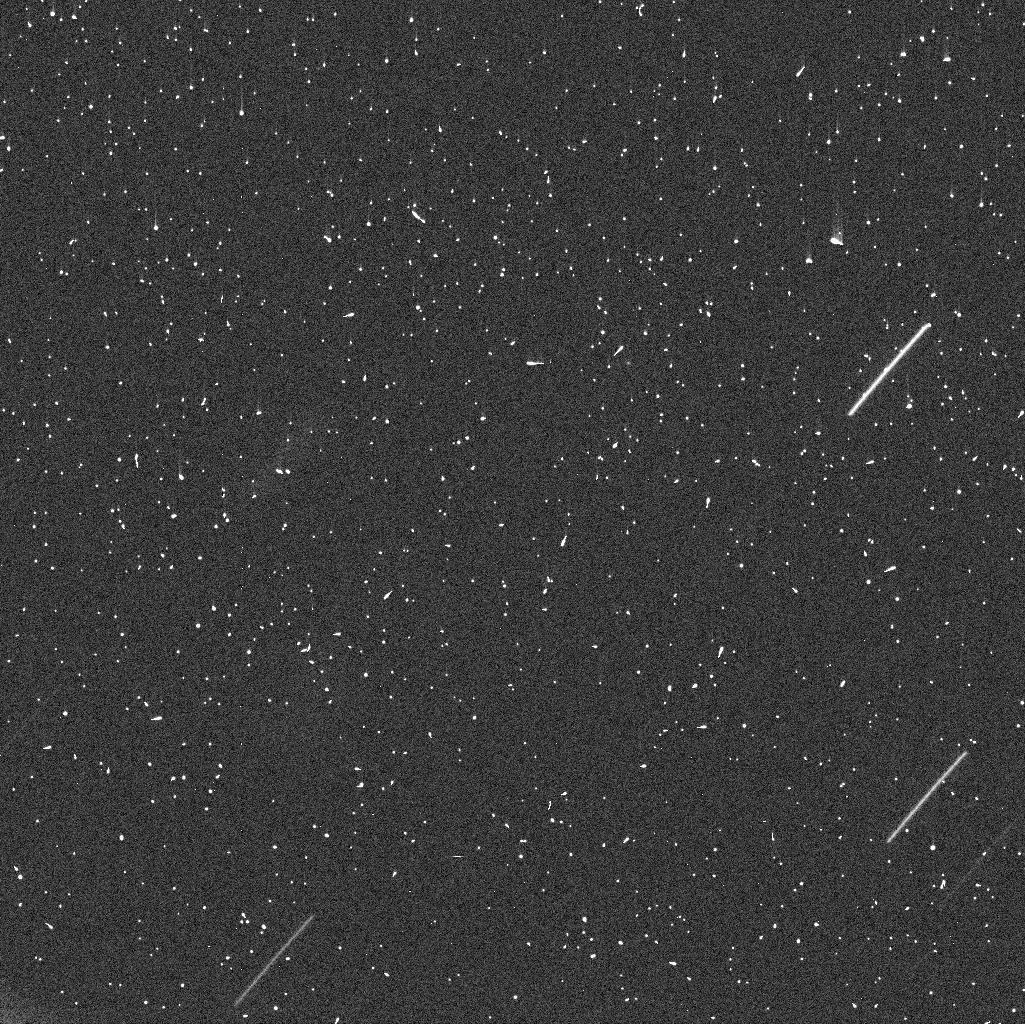
Target: 41P
Instrument: WFC3/UVIS
Filter: F475W
Exposure: 7 min
Observation ID: idr108omq

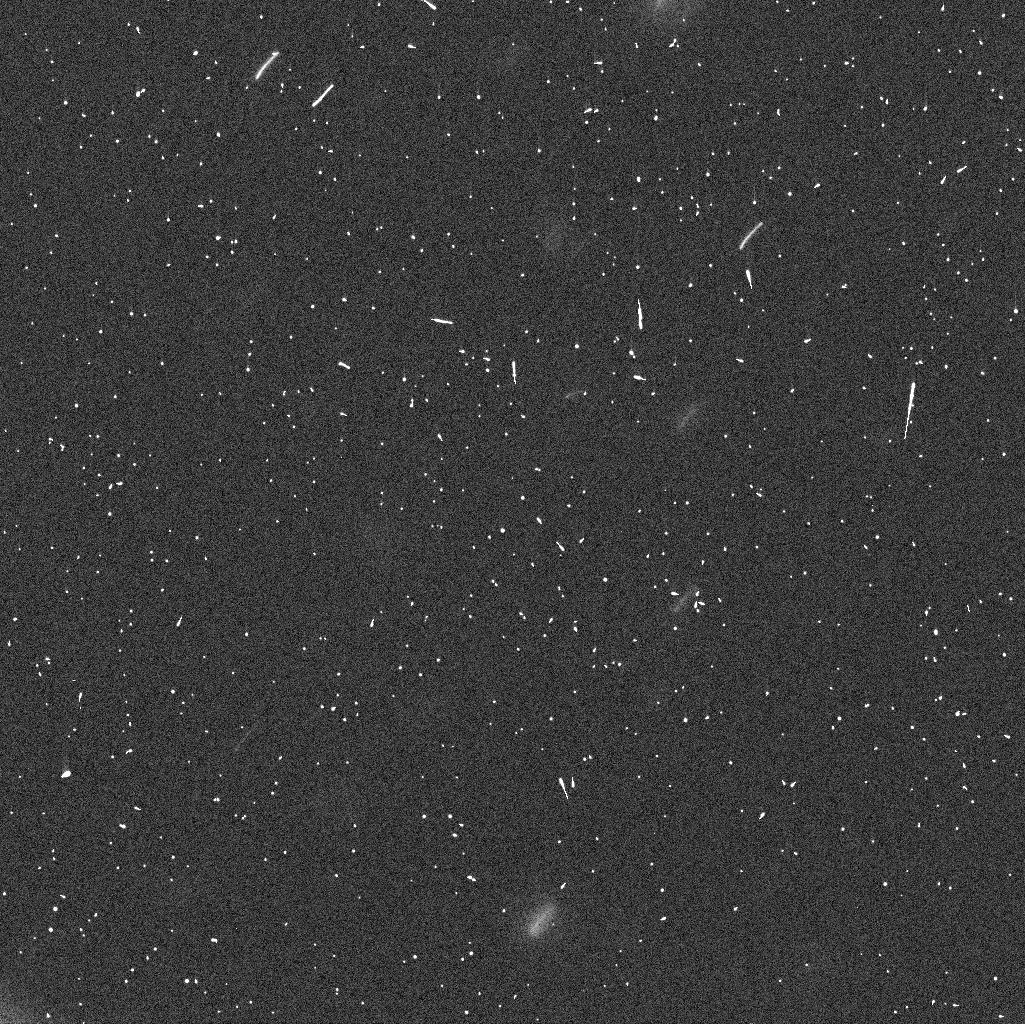
Target: 41P
Instrument: WFC3/UVIS
Filter: F350LP
Exposure: 3 min
Observation ID: idr102d7q

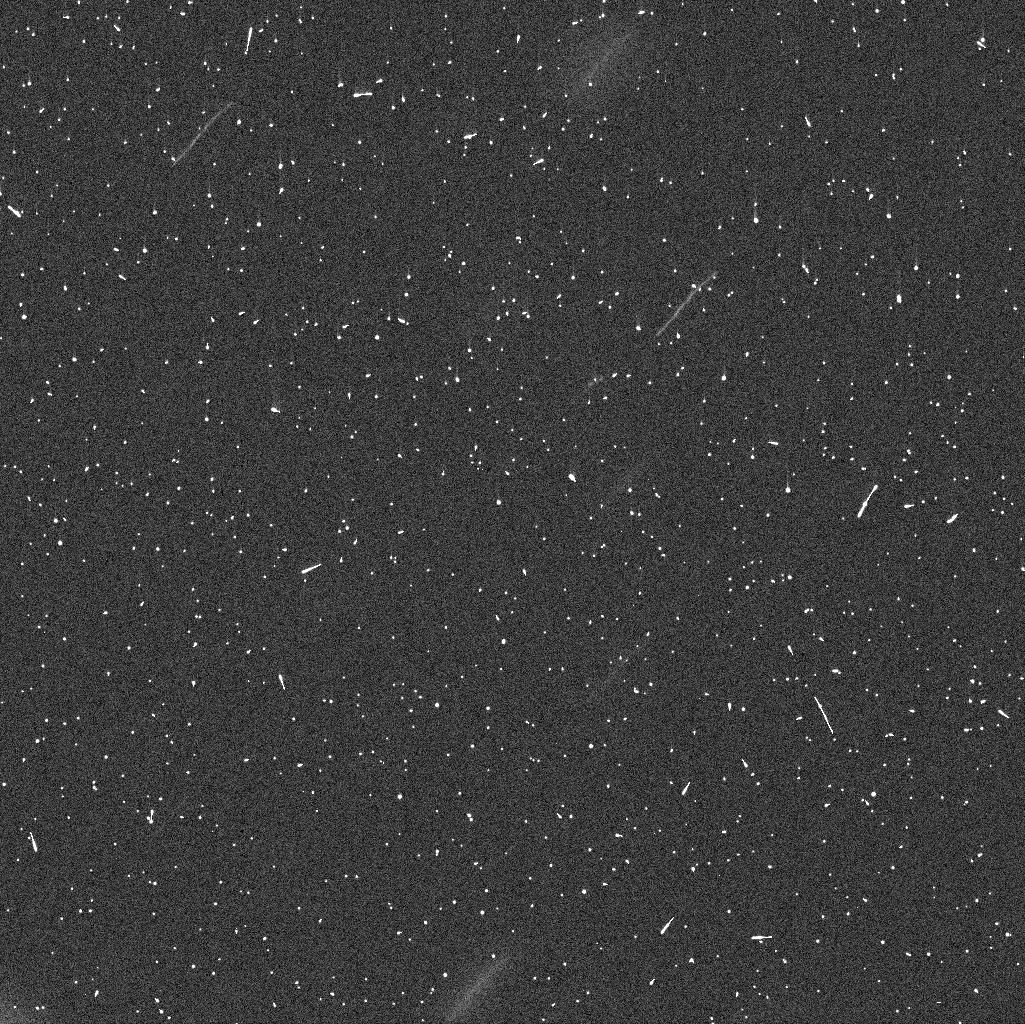
Target: 41P
Instrument: WFC3/UVIS
Filter: F625W
Exposure: 6 min
Observation ID: idr102d6q

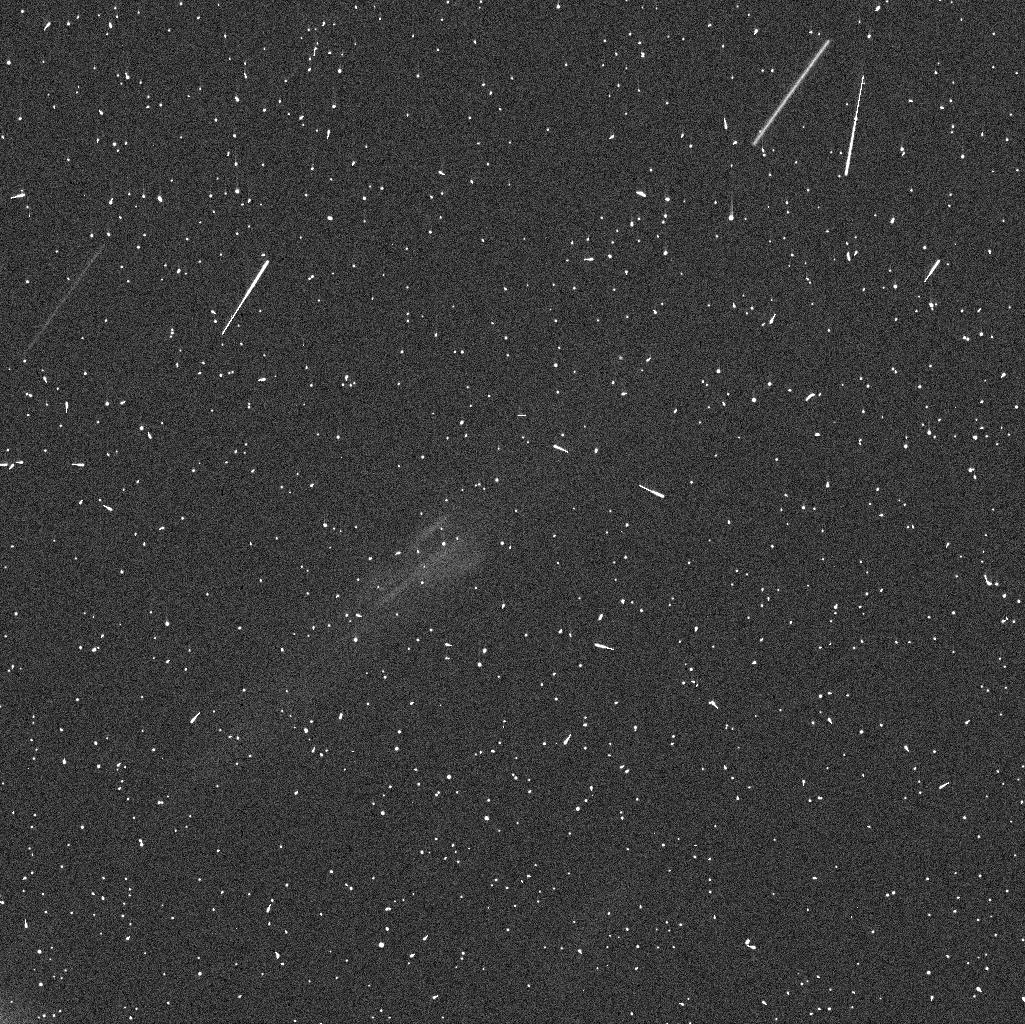
Target: 41P
Instrument: WFC3/UVIS
Filter: F475W
Exposure: 7 min
Observation ID: idr107neq

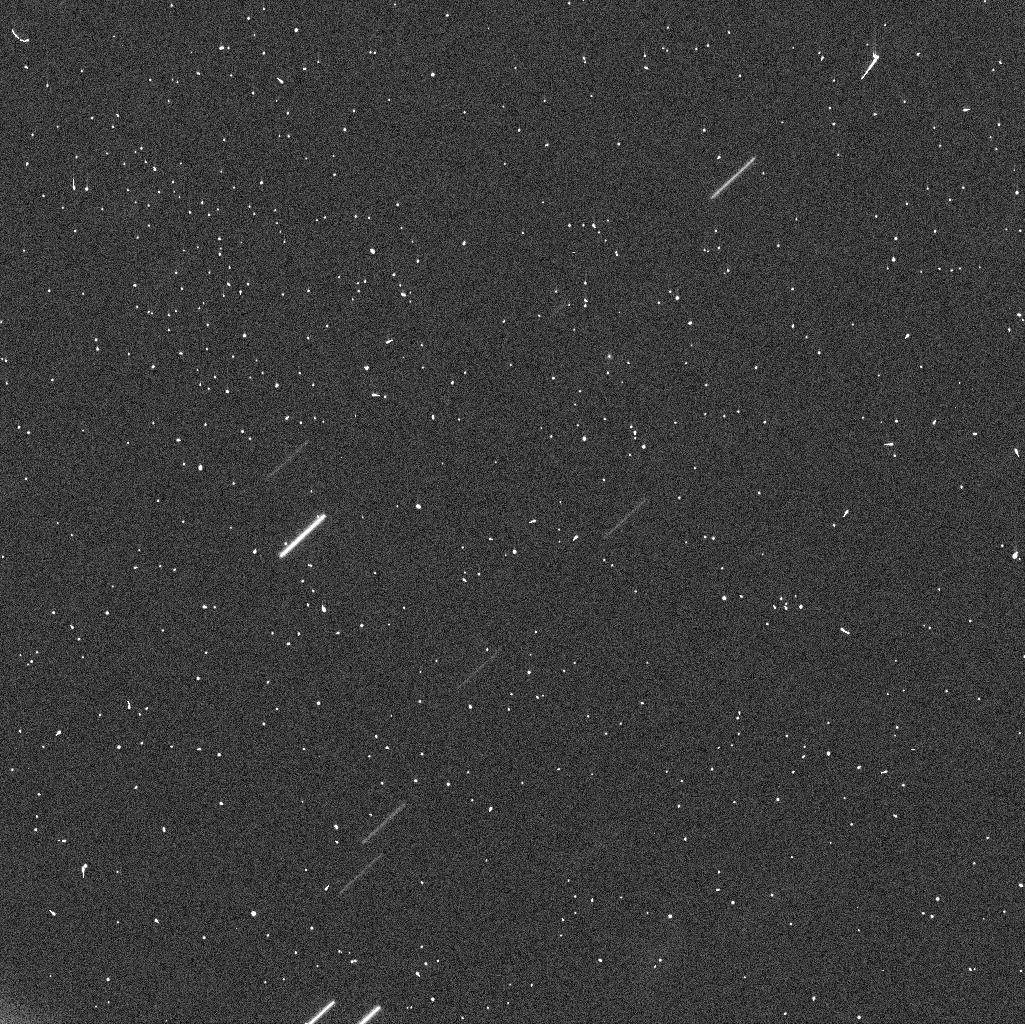
Target: 41P
Instrument: WFC3/UVIS
Filter: F350LP
Exposure: 3 min
Observation ID: idr105jnq

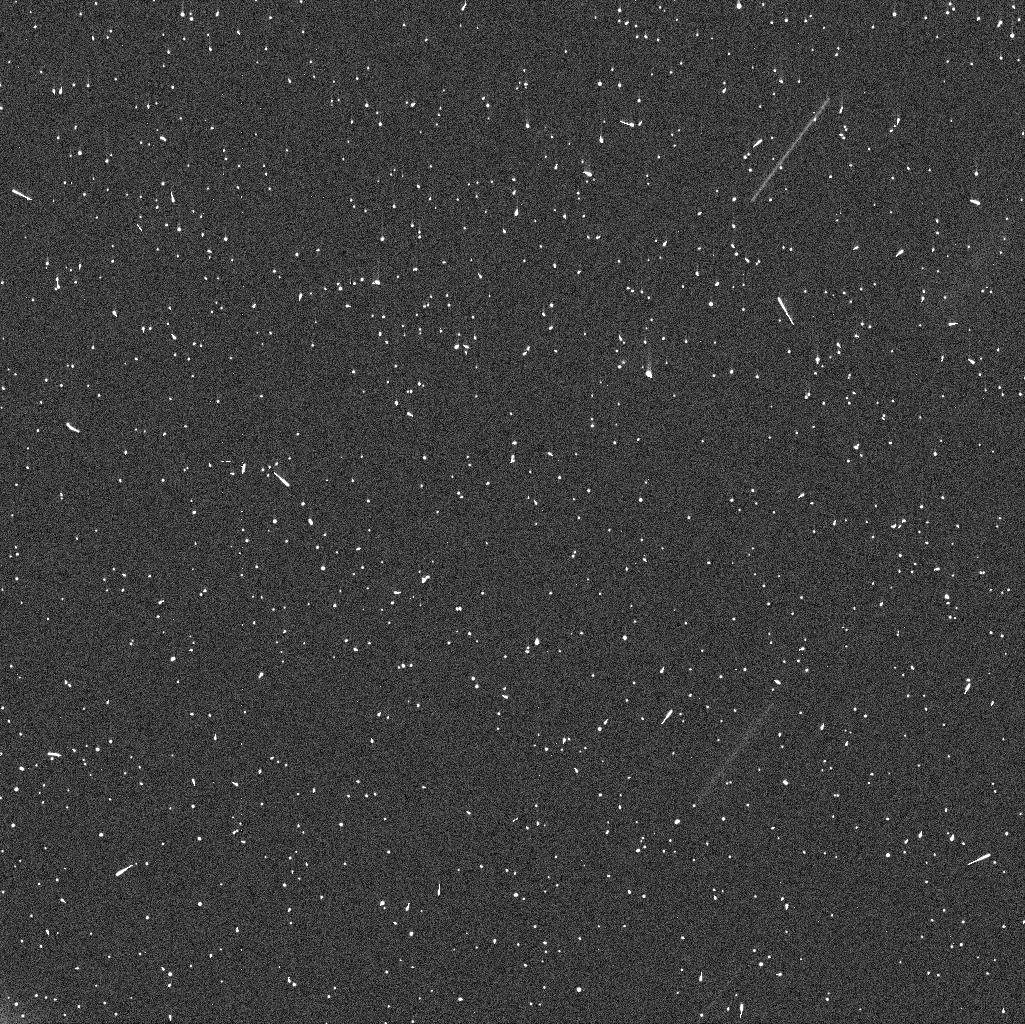
Target: 41P
Instrument: WFC3/UVIS
Filter: F475W
Exposure: 7 min
Observation ID: idr103f6q

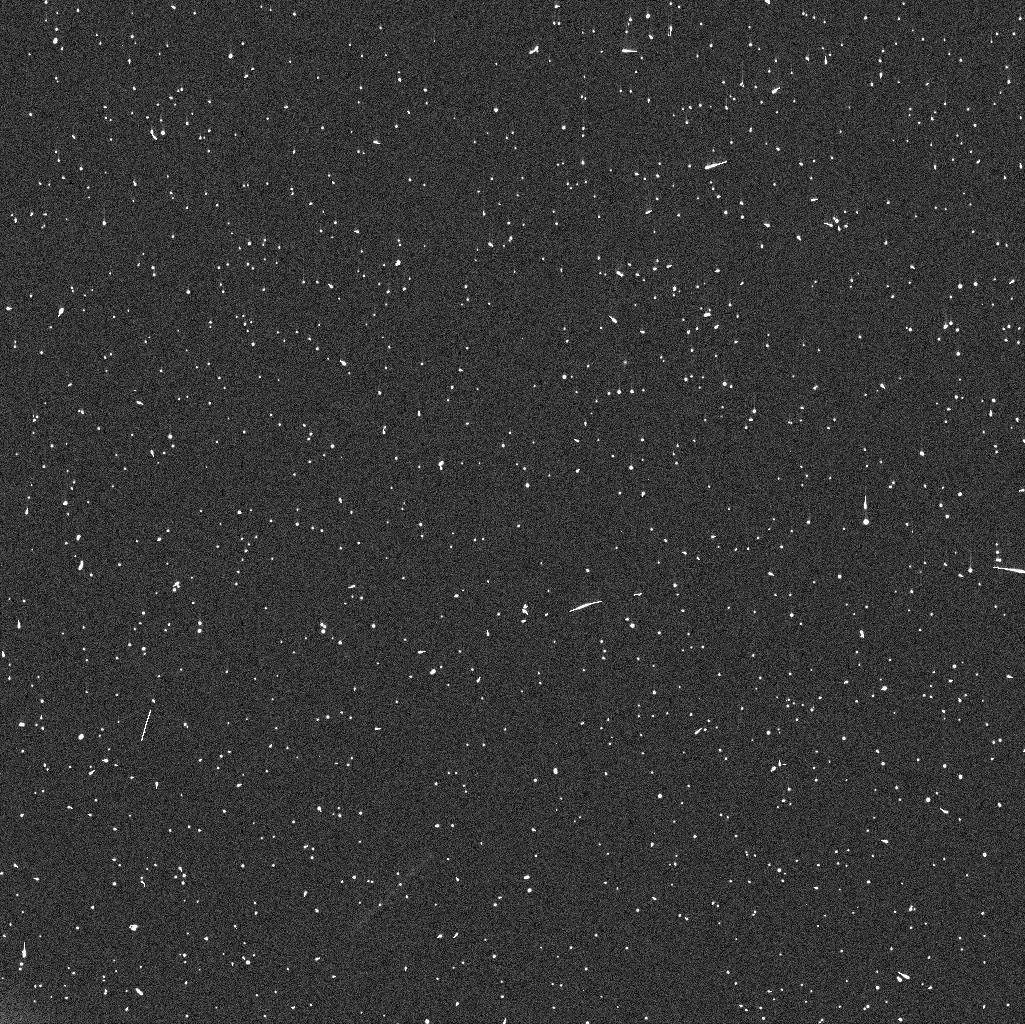
Target: 41P
Instrument: WFC3/UVIS
Filter: F475W
Exposure: 7 min
Observation ID: idr101byq

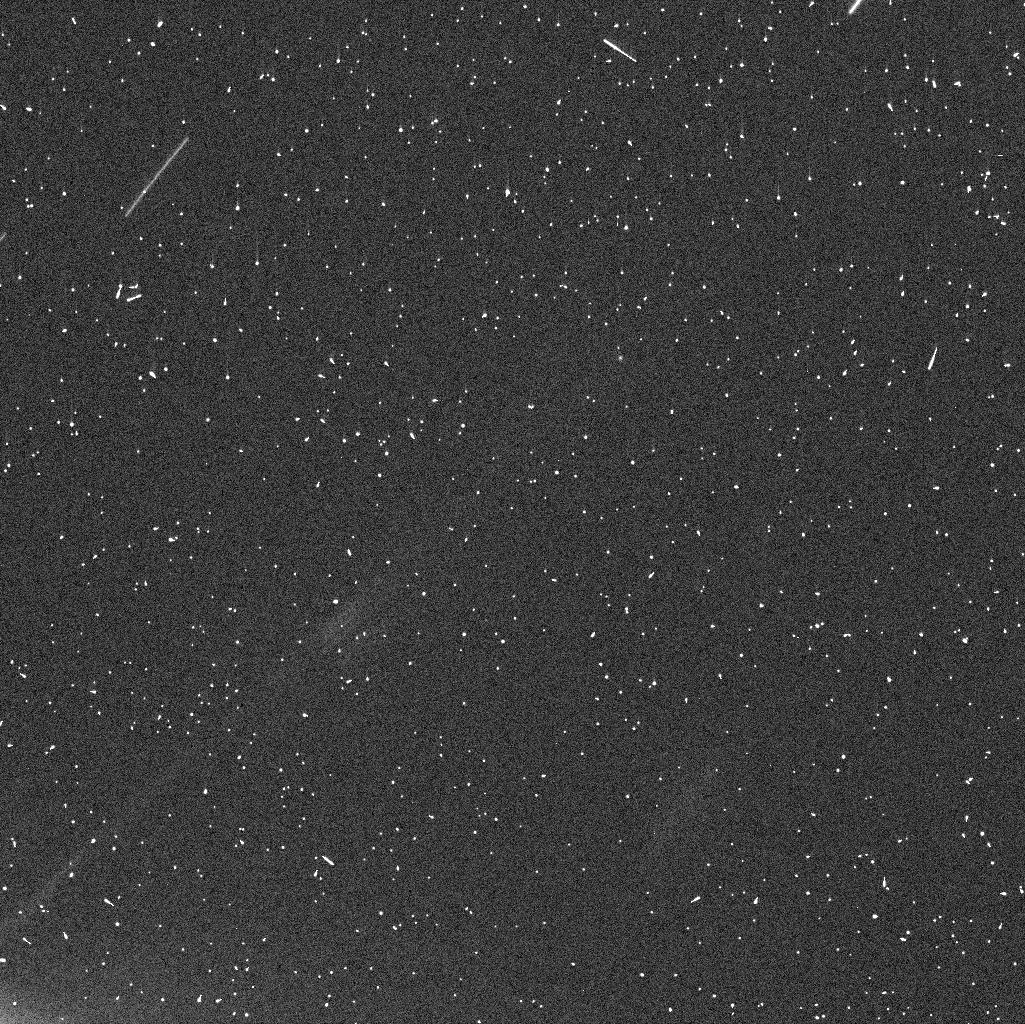
Target: 41P
Instrument: WFC3/UVIS
Filter: F625W
Exposure: 6 min
Observation ID: idr107nfq

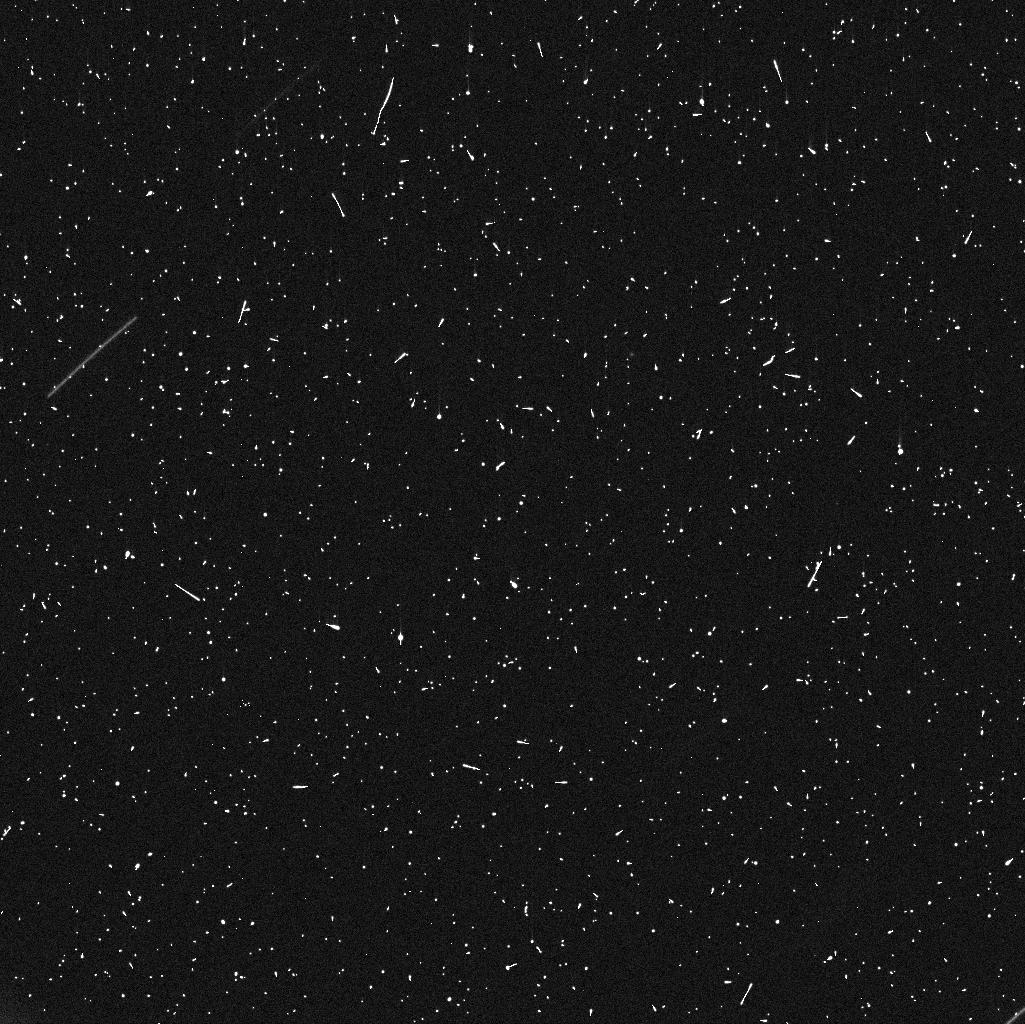
Target: 41P
Instrument: WFC3/UVIS
Filter: F475W
Exposure: 7 min
Observation ID: idr110raq

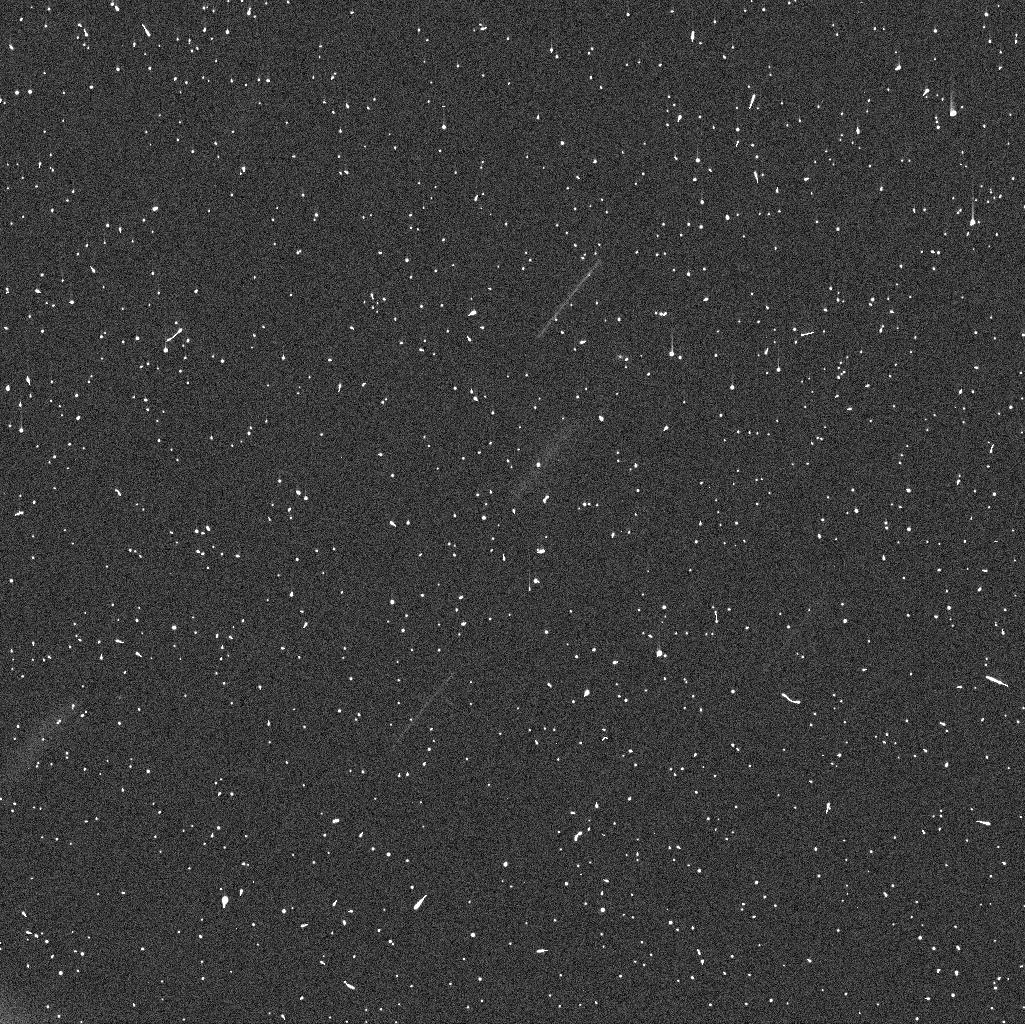
Target: 41P
Instrument: WFC3/UVIS
Filter: F625W
Exposure: 6 min
Observation ID: idr109prq

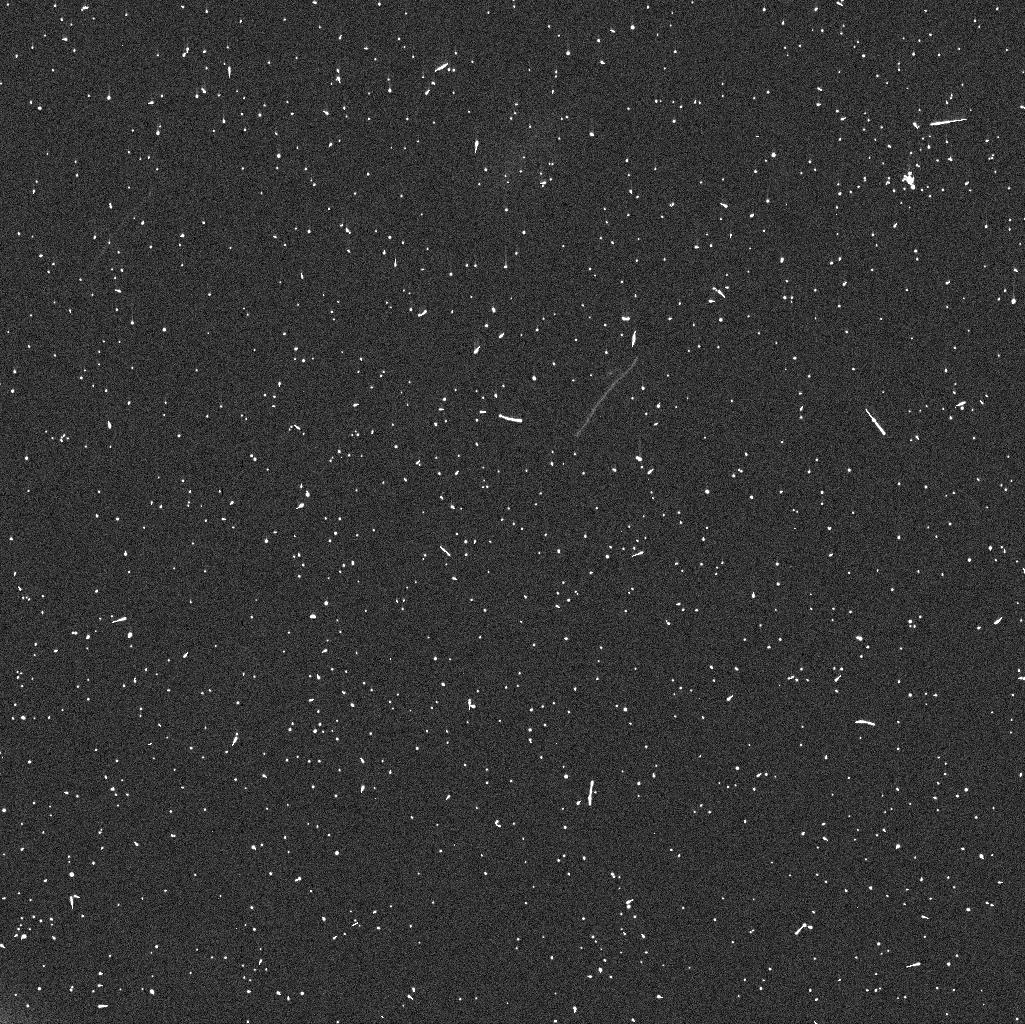
Target: 41P
Instrument: WFC3/UVIS
Filter: F475W
Exposure: 7 min
Observation ID: idr102d5q

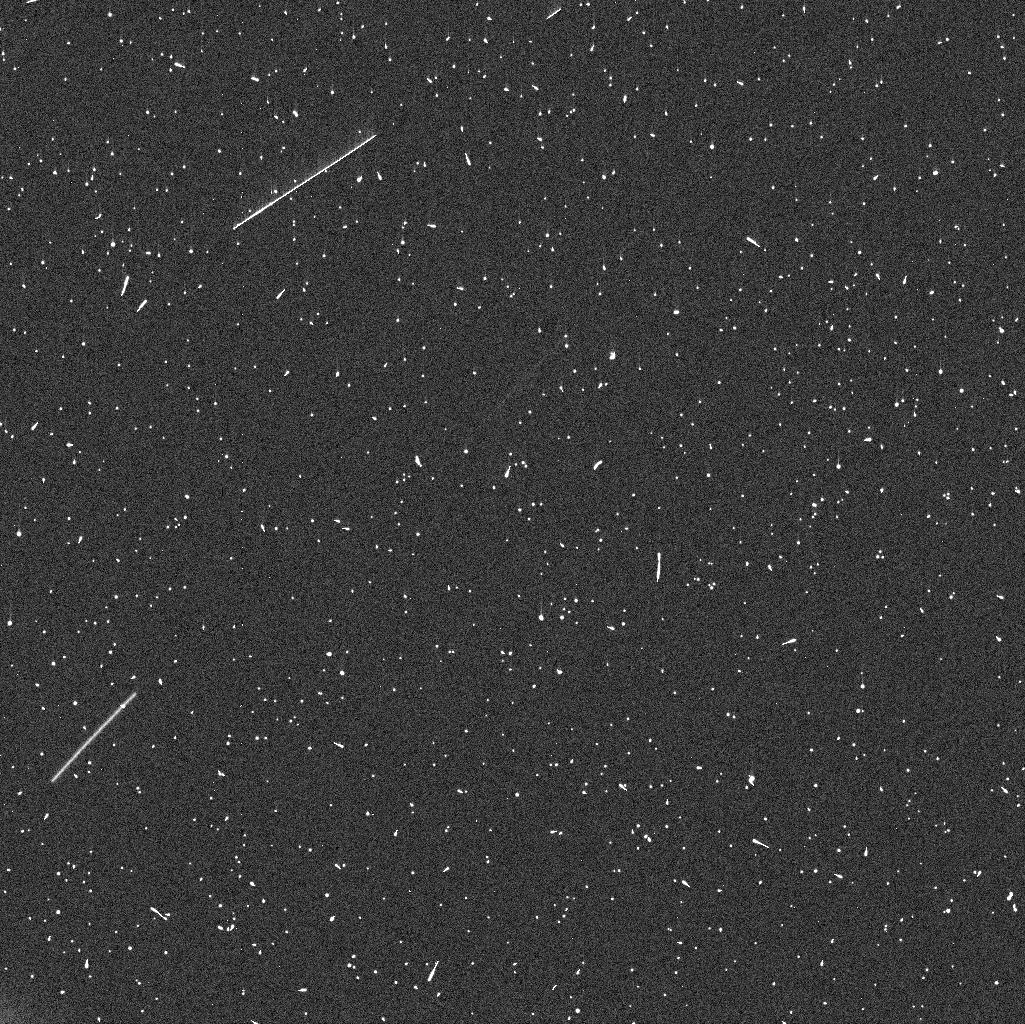
Target: 41P
Instrument: WFC3/UVIS
Filter: F475W
Exposure: 7 min
Observation ID: idr105jkq

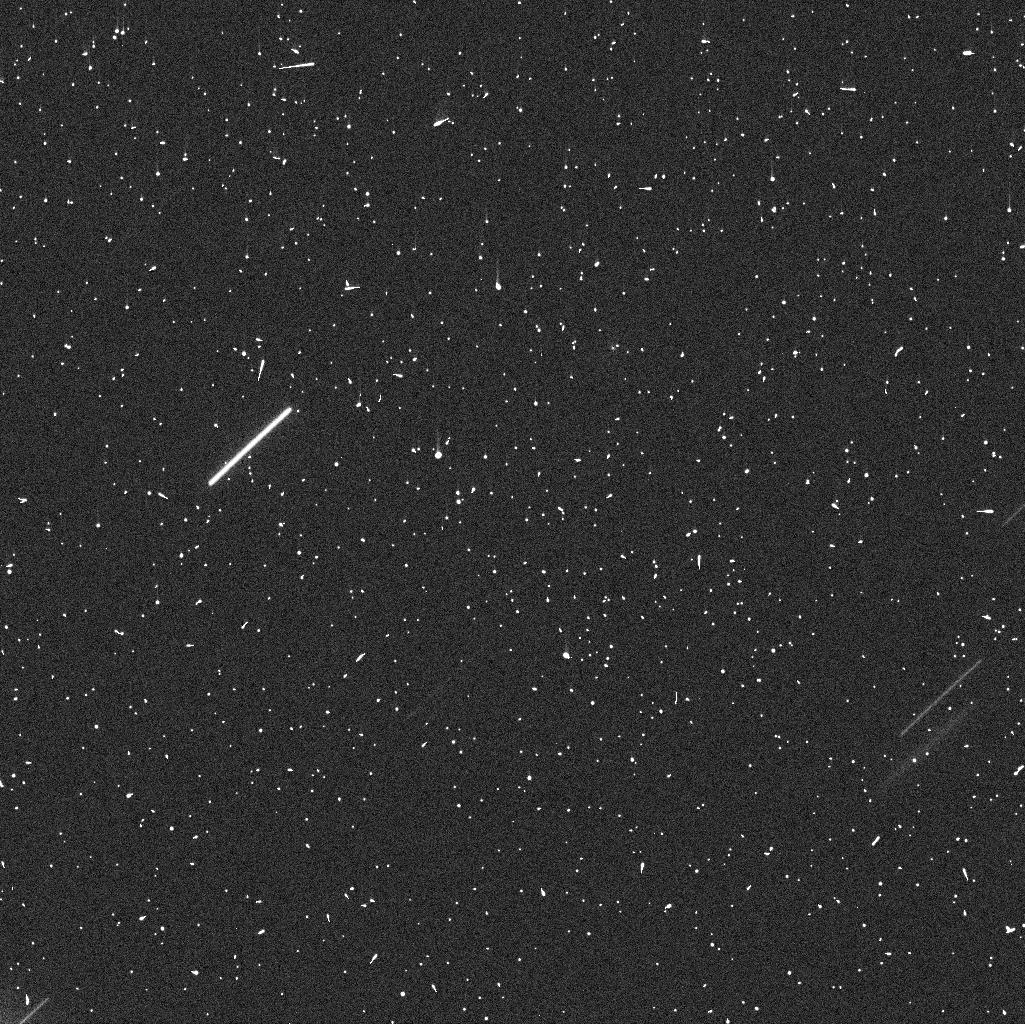
Target: 41P
Instrument: WFC3/UVIS
Filter: F625W
Exposure: 6 min
Observation ID: idr106l9q

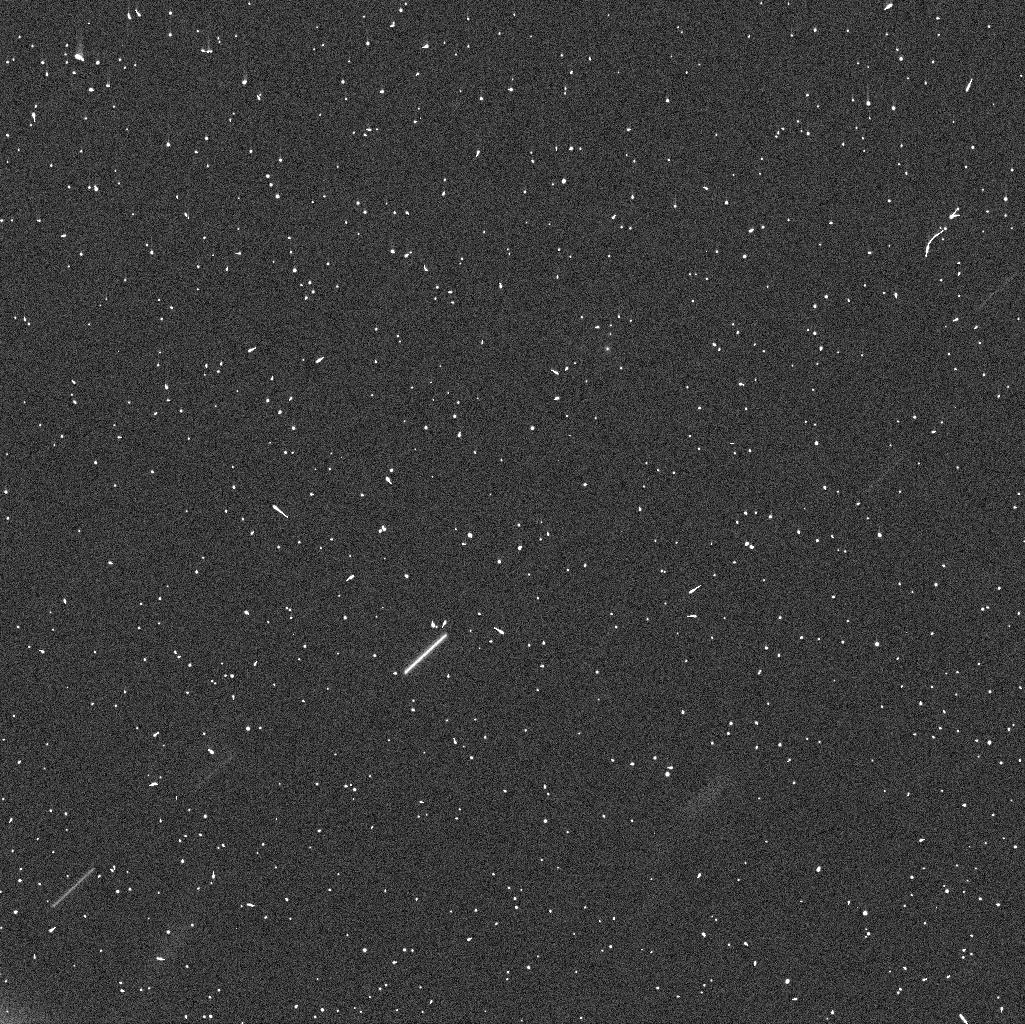
Target: 41P
Instrument: WFC3/UVIS
Filter: F350LP
Exposure: 3 min
Observation ID: idr104iaq

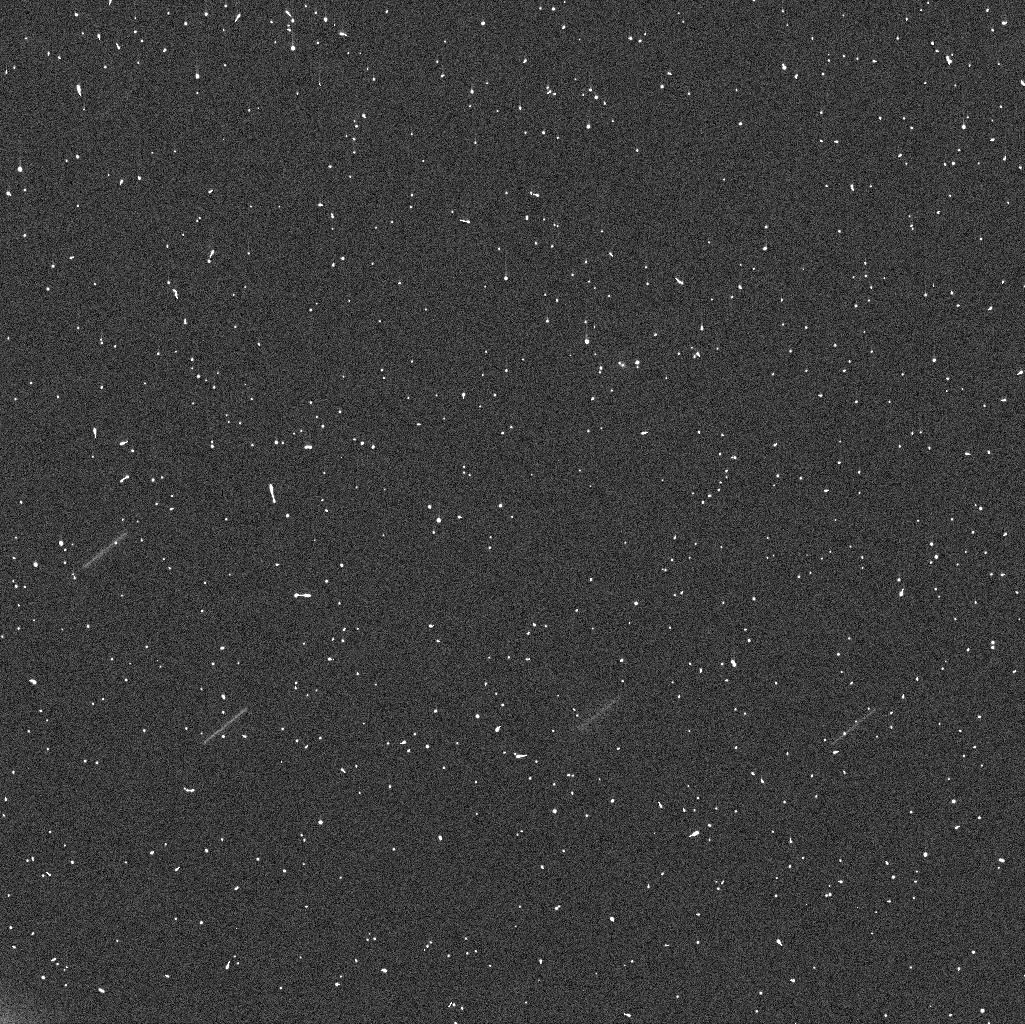
Target: 41P
Instrument: WFC3/UVIS
Filter: F350LP
Exposure: 3 min
Observation ID: idr101c1q

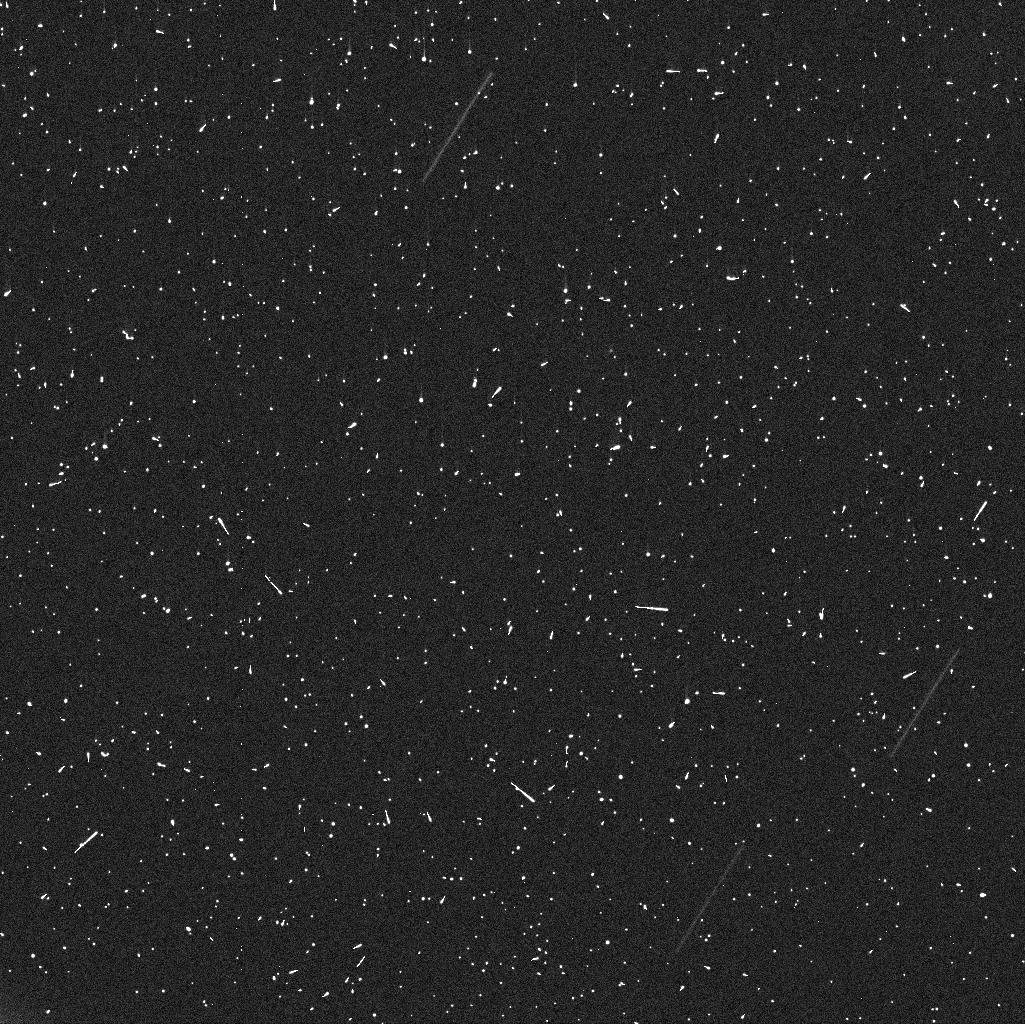
Target: 41P
Instrument: WFC3/UVIS
Filter: F475W
Exposure: 7 min
Observation ID: idr106l5q

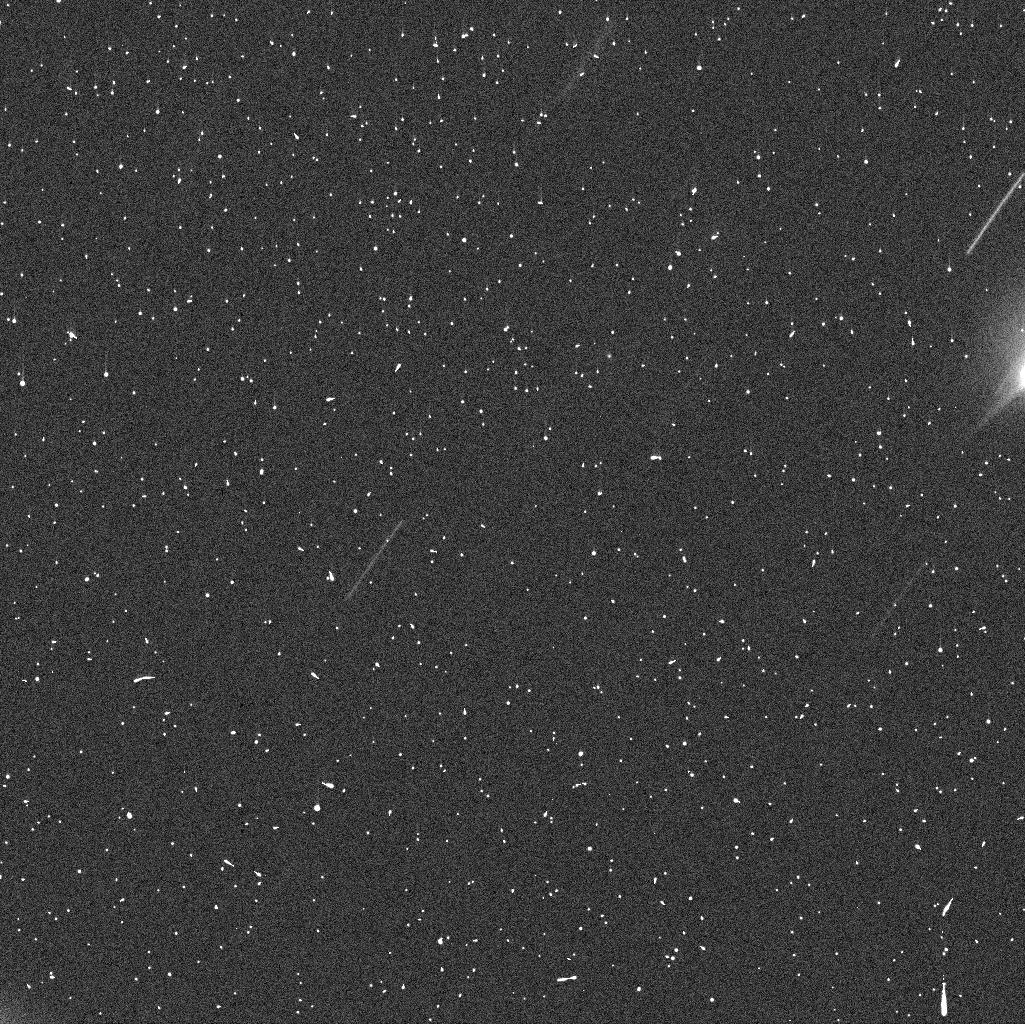
Target: 41P
Instrument: WFC3/UVIS
Filter: F625W
Exposure: 6 min
Observation ID: idr105jhq

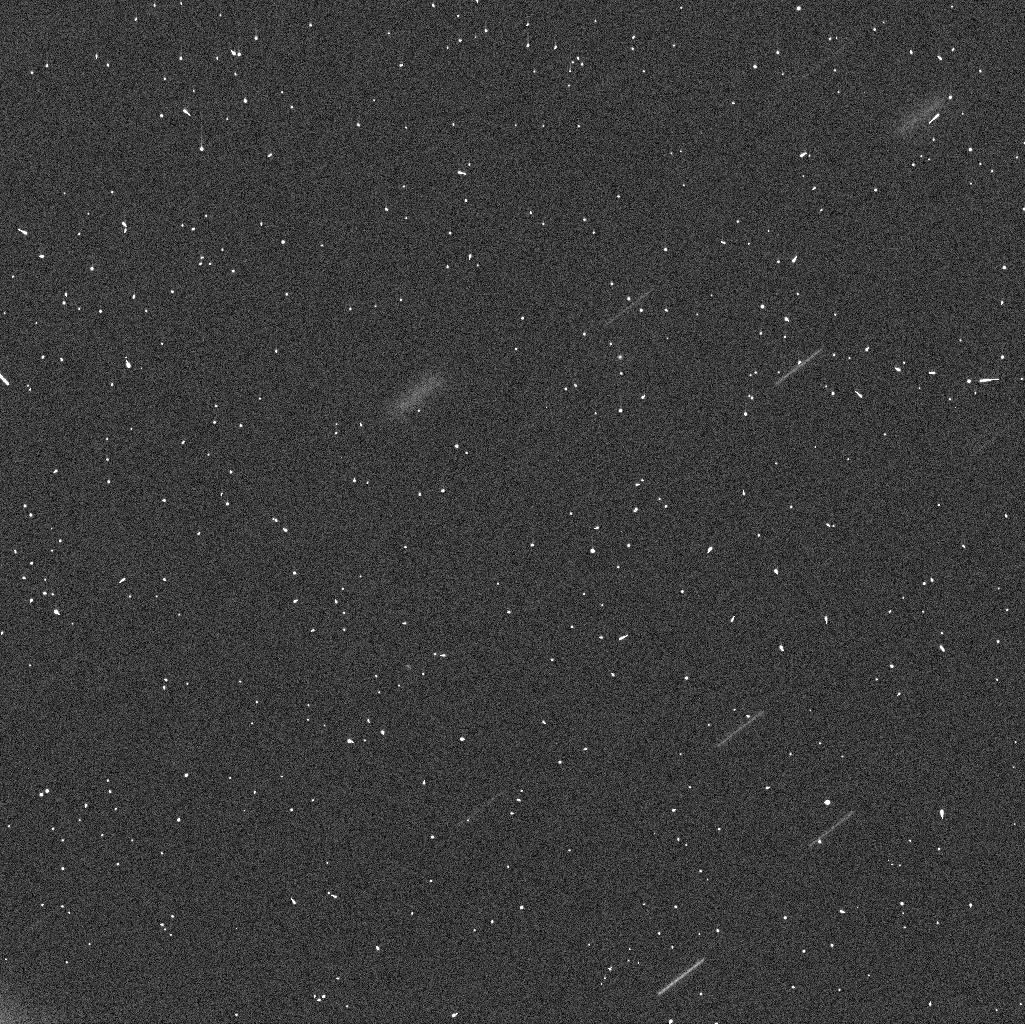
Target: 41P
Instrument: WFC3/UVIS
Filter: F350LP
Exposure: 3 min
Observation ID: idr109pvq

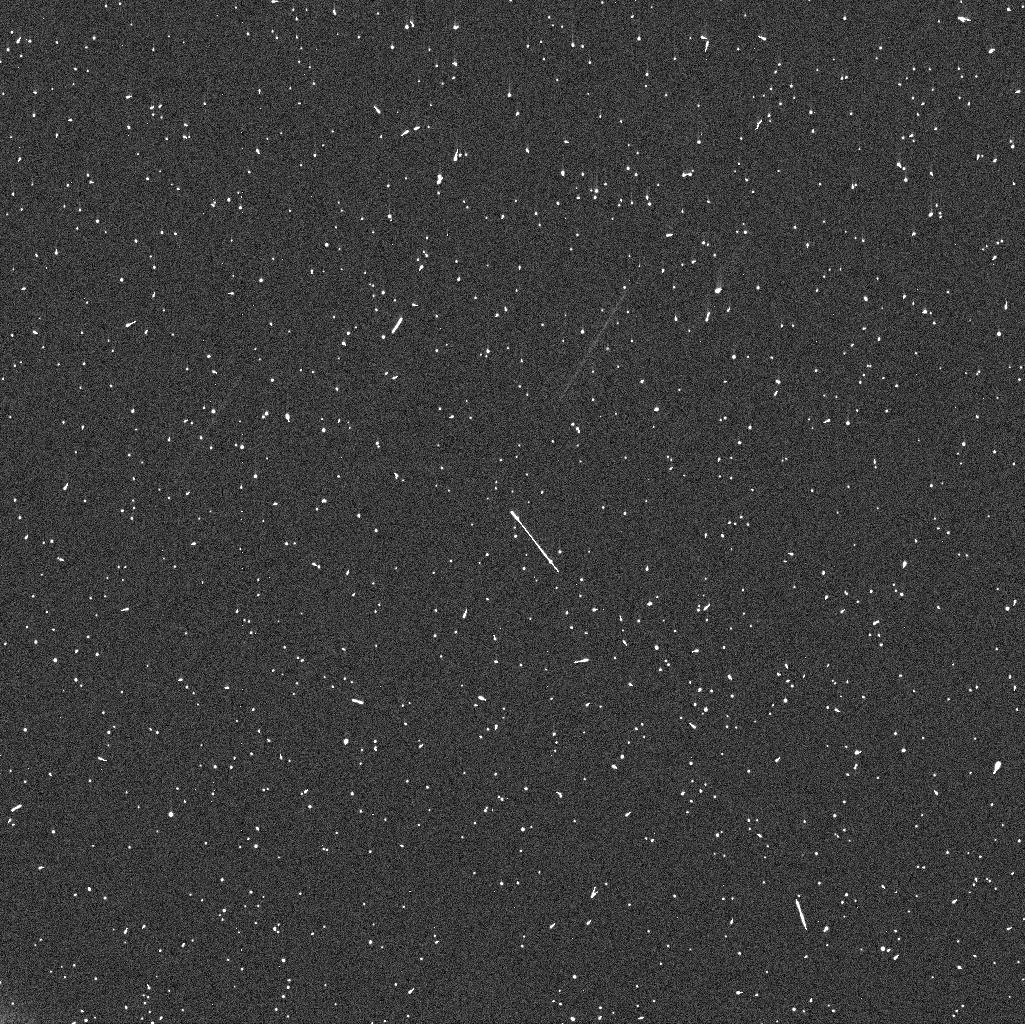
Target: 41P
Instrument: WFC3/UVIS
Filter: F475W
Exposure: 7 min
Observation ID: idr104i2q

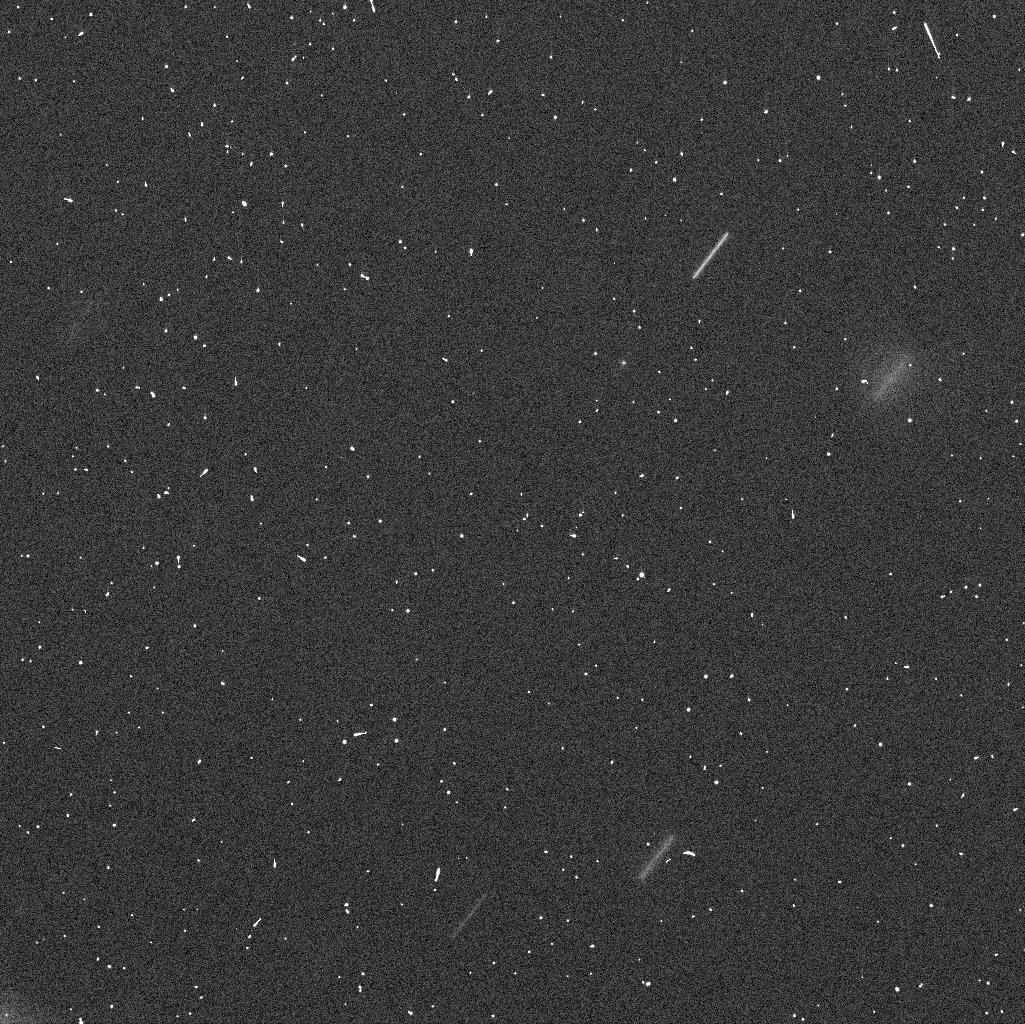
Target: 41P
Instrument: WFC3/UVIS
Filter: F350LP
Exposure: 3 min
Observation ID: idr103f5q

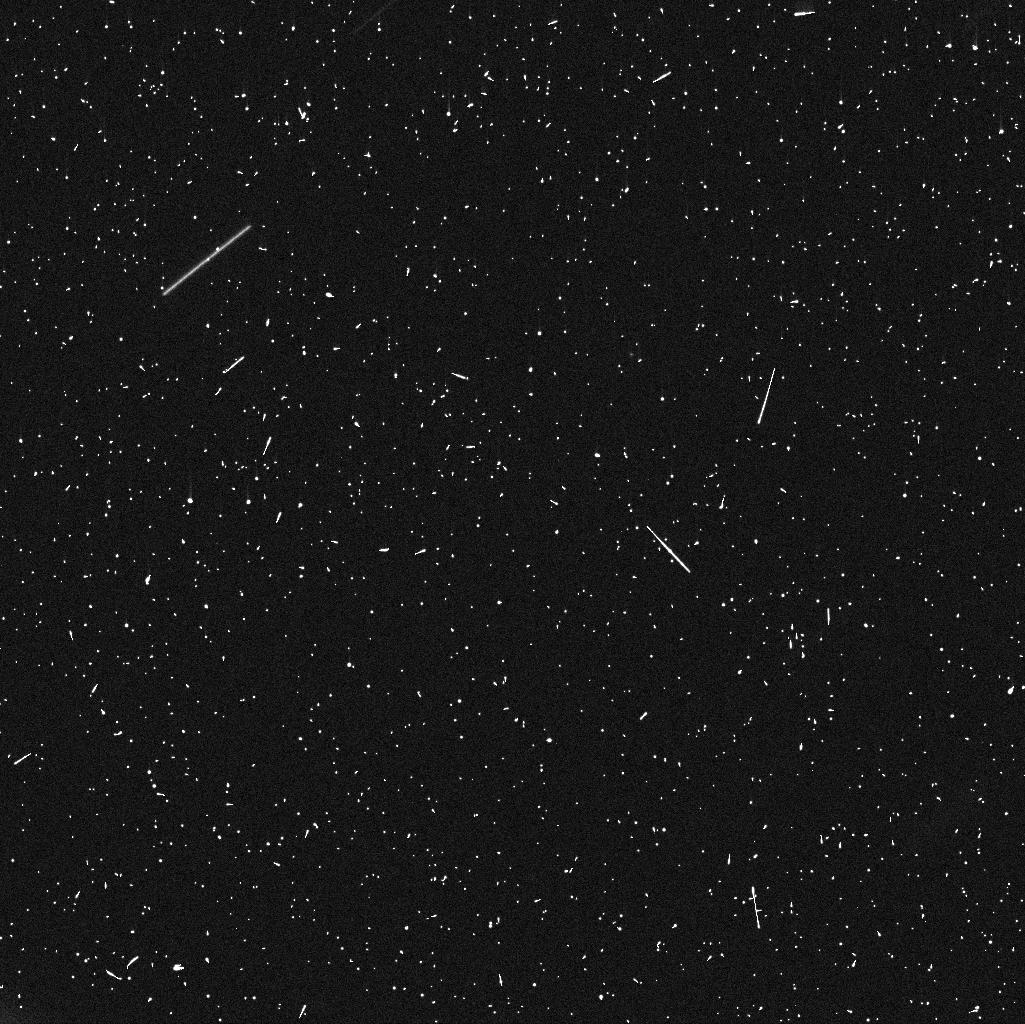
Target: 41P
Instrument: WFC3/UVIS
Filter: F625W
Exposure: 6 min
Observation ID: idr110rbq

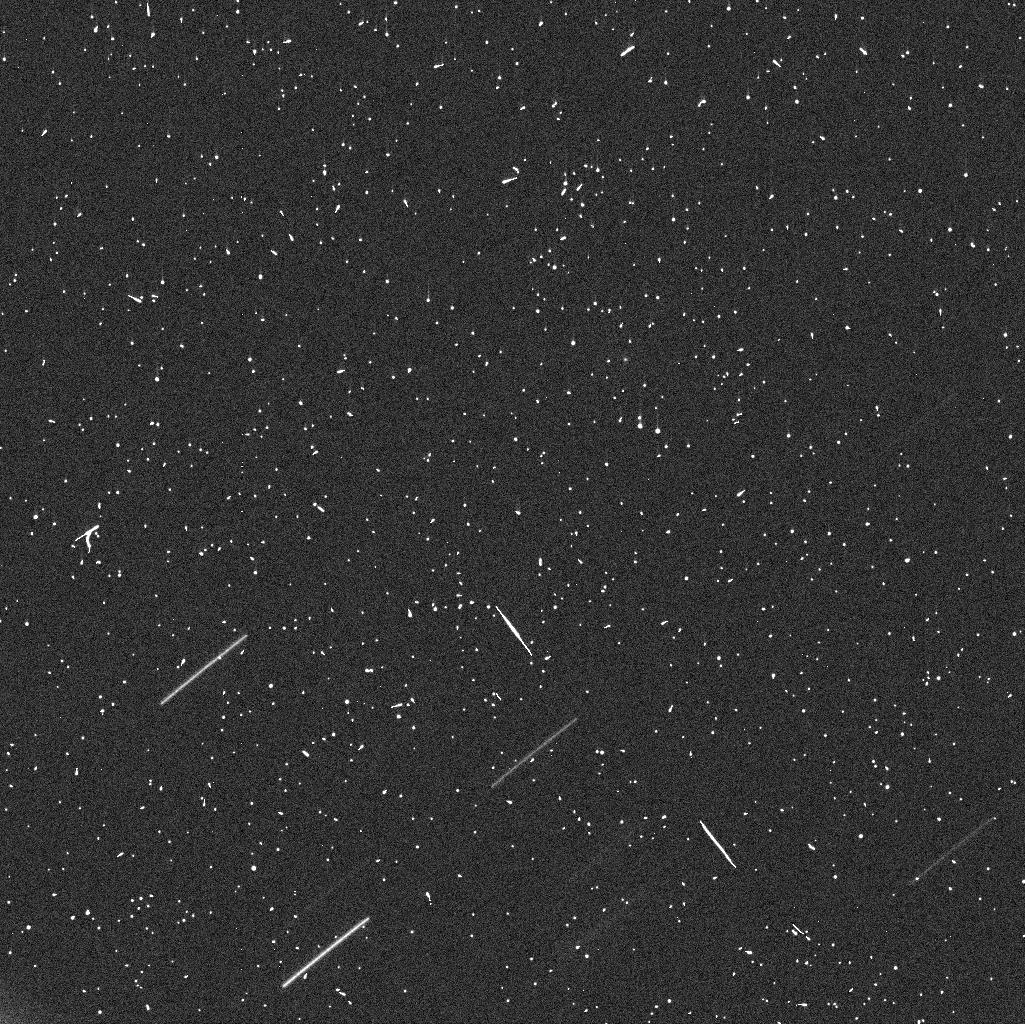
Target: 41P
Instrument: WFC3/UVIS
Filter: F625W
Exposure: 6 min
Observation ID: idr103faq

The Nucleus of comet 41P/Tuttle-Giacobini-Kresak (PI: Farnham, Tony L.)

Comet 41P/Tuttle-Giacobini-Kresak is undergoing an unprecedented spindown of its nucleus, with its rotation period more than doubling from 20 to 42+ hours in a two month period. No other comet has been observed to exhibit this magnitude of change in its dynamic state, suggesting that 41P has a distinct alignment of its activity that generates highly efficient torques on the nucleus. Its rapid evolution presents us with a unique opportunity for testing models of cometary dynamics. Unfortunately, little information currently exists about the nucleus itself, which limits our ability to quantify the forces involved. We are requesting 10 HST orbits, spanning a 7-day window, to observe the comet's lightcurve. We will use this lightcurve to characterize the nucleus' size and shape and determine its current rotation period. We will use the F350LP filter to maximize the S/N of our measurements, and we have developed an observation sampling strategy that optimizes the 10 orbits to provide an good coverage of lightcurves with any period between 2 and 7 days. Results derived from these observations will provide the knowledge needed for detailed analyses of the comet's torques and how they respond to changing production rates and illumination conditions.